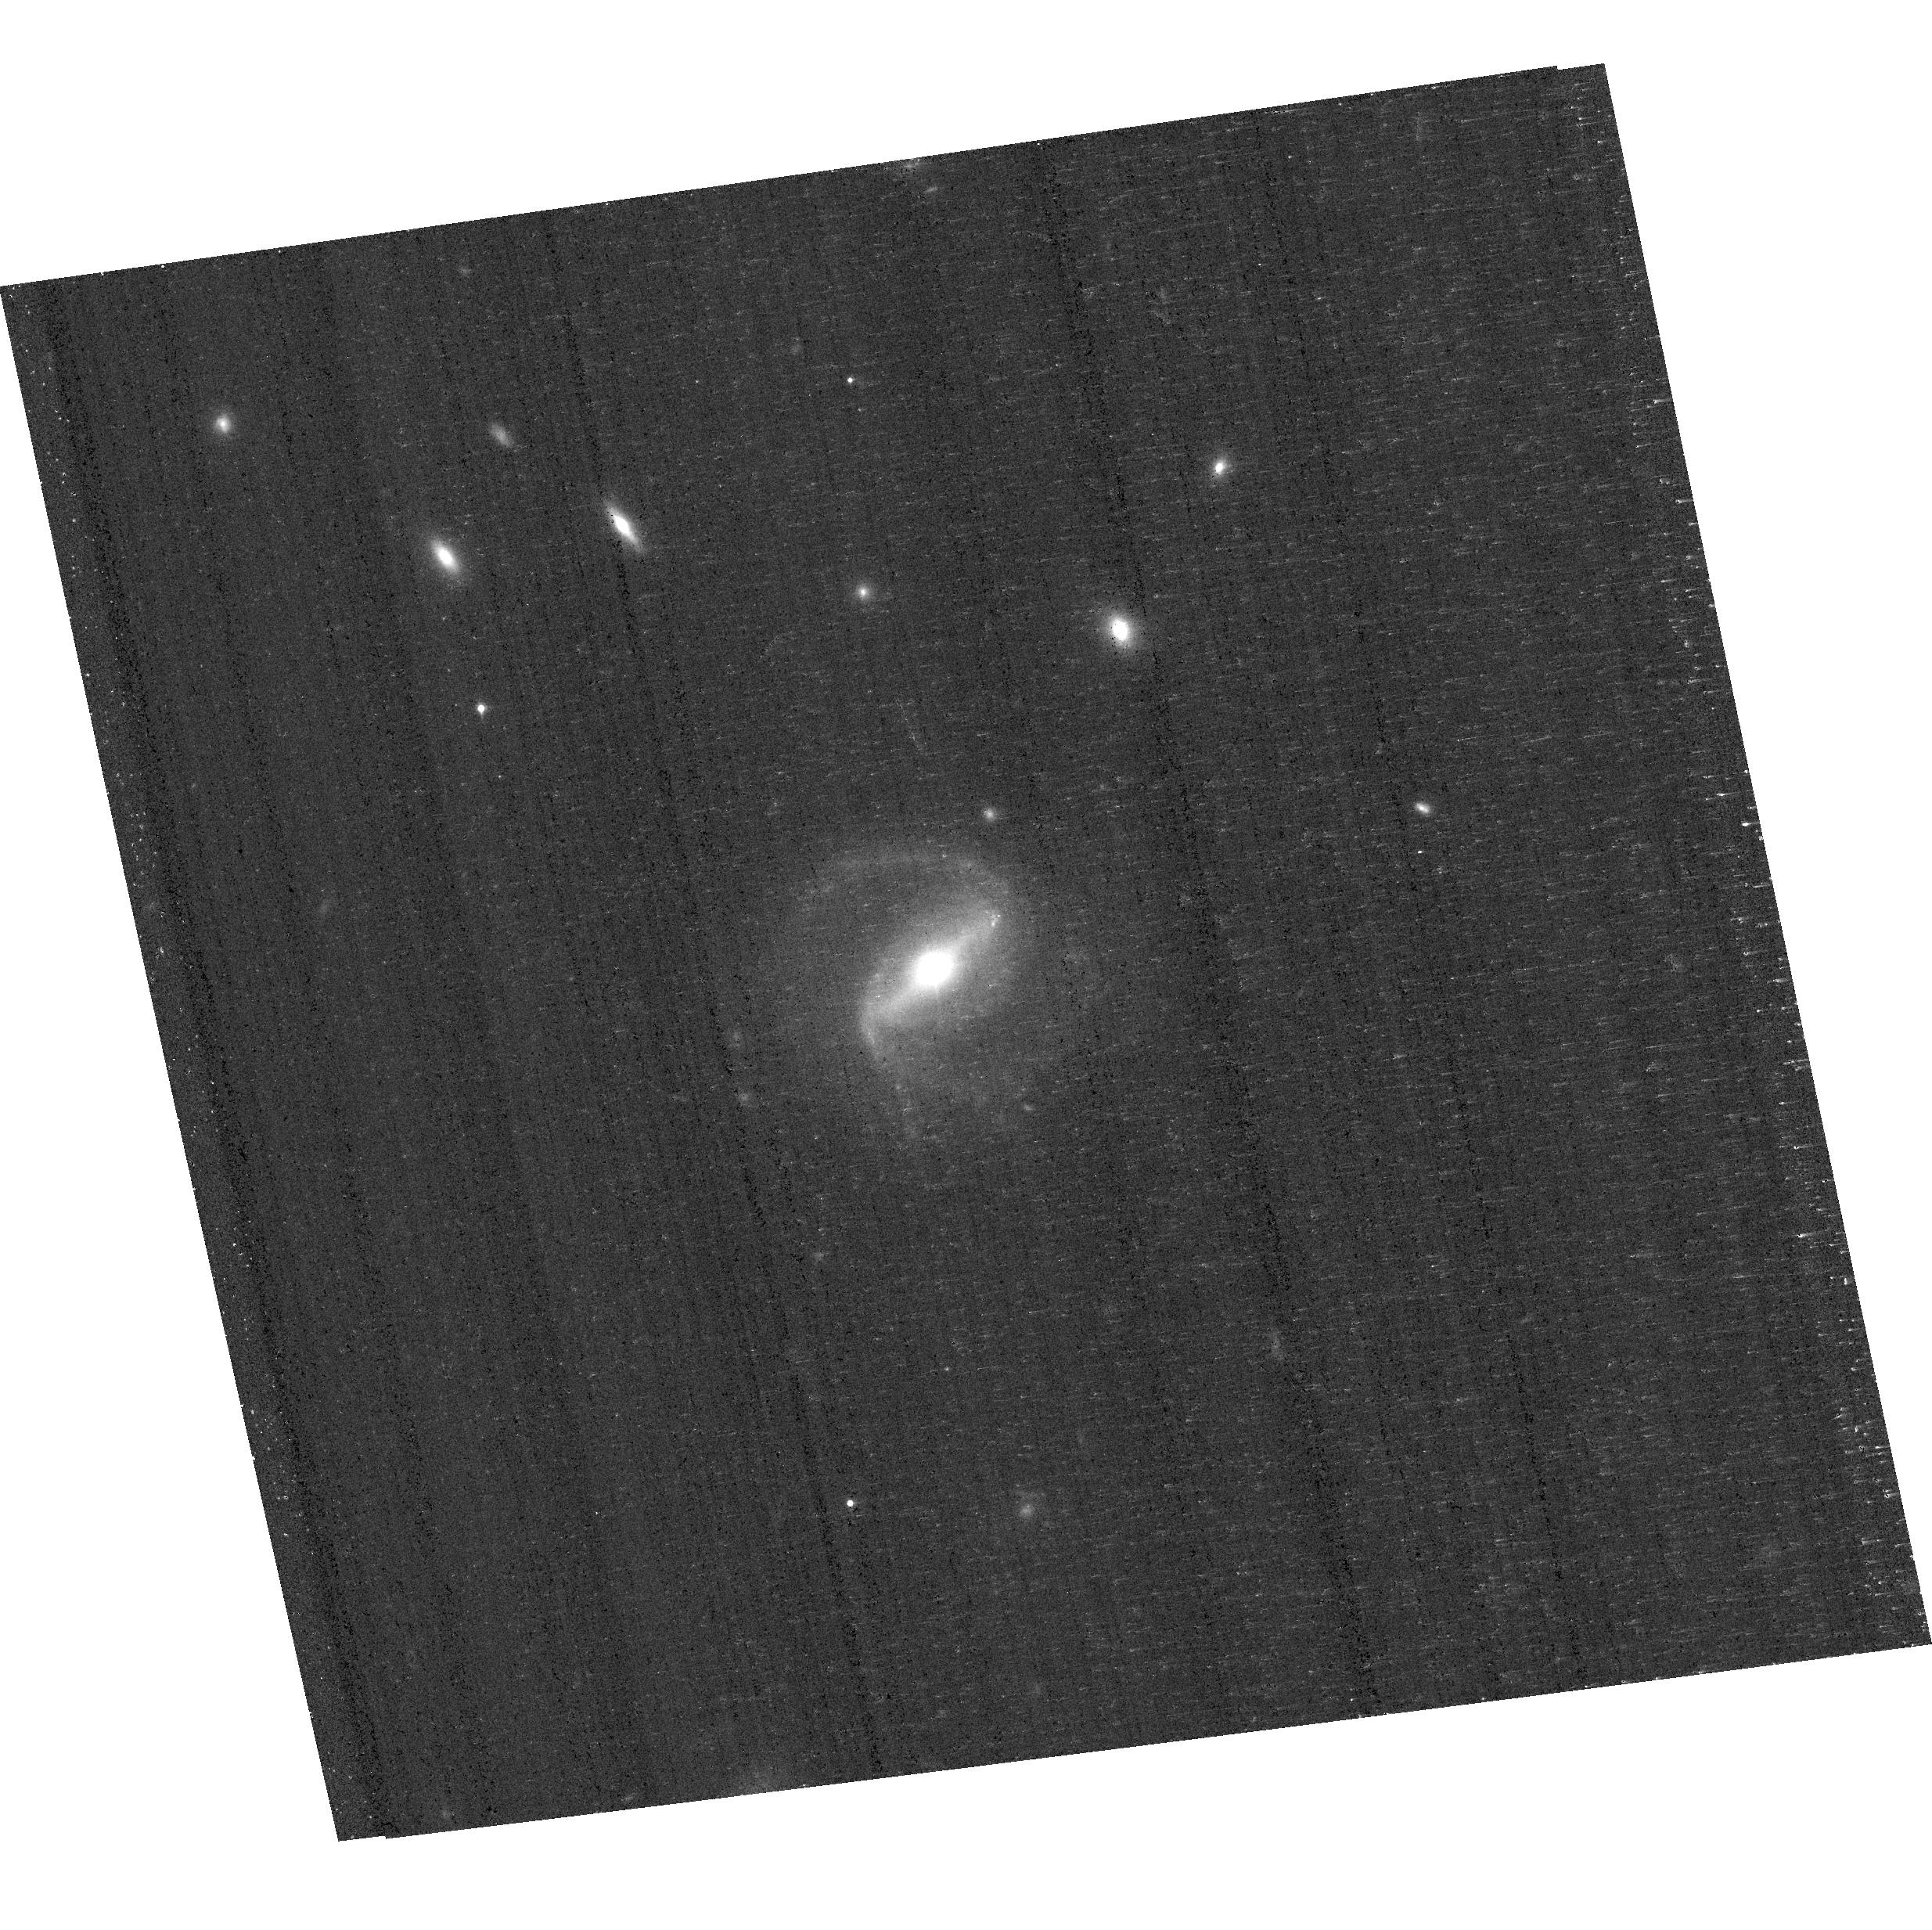
Target: 1237651190281797746
Instrument: ACS/WFC
Filter: F850LP
Exposure: 18 min
Observation ID: hst_14606_0r_acs_wfc_f850lp_jd950r

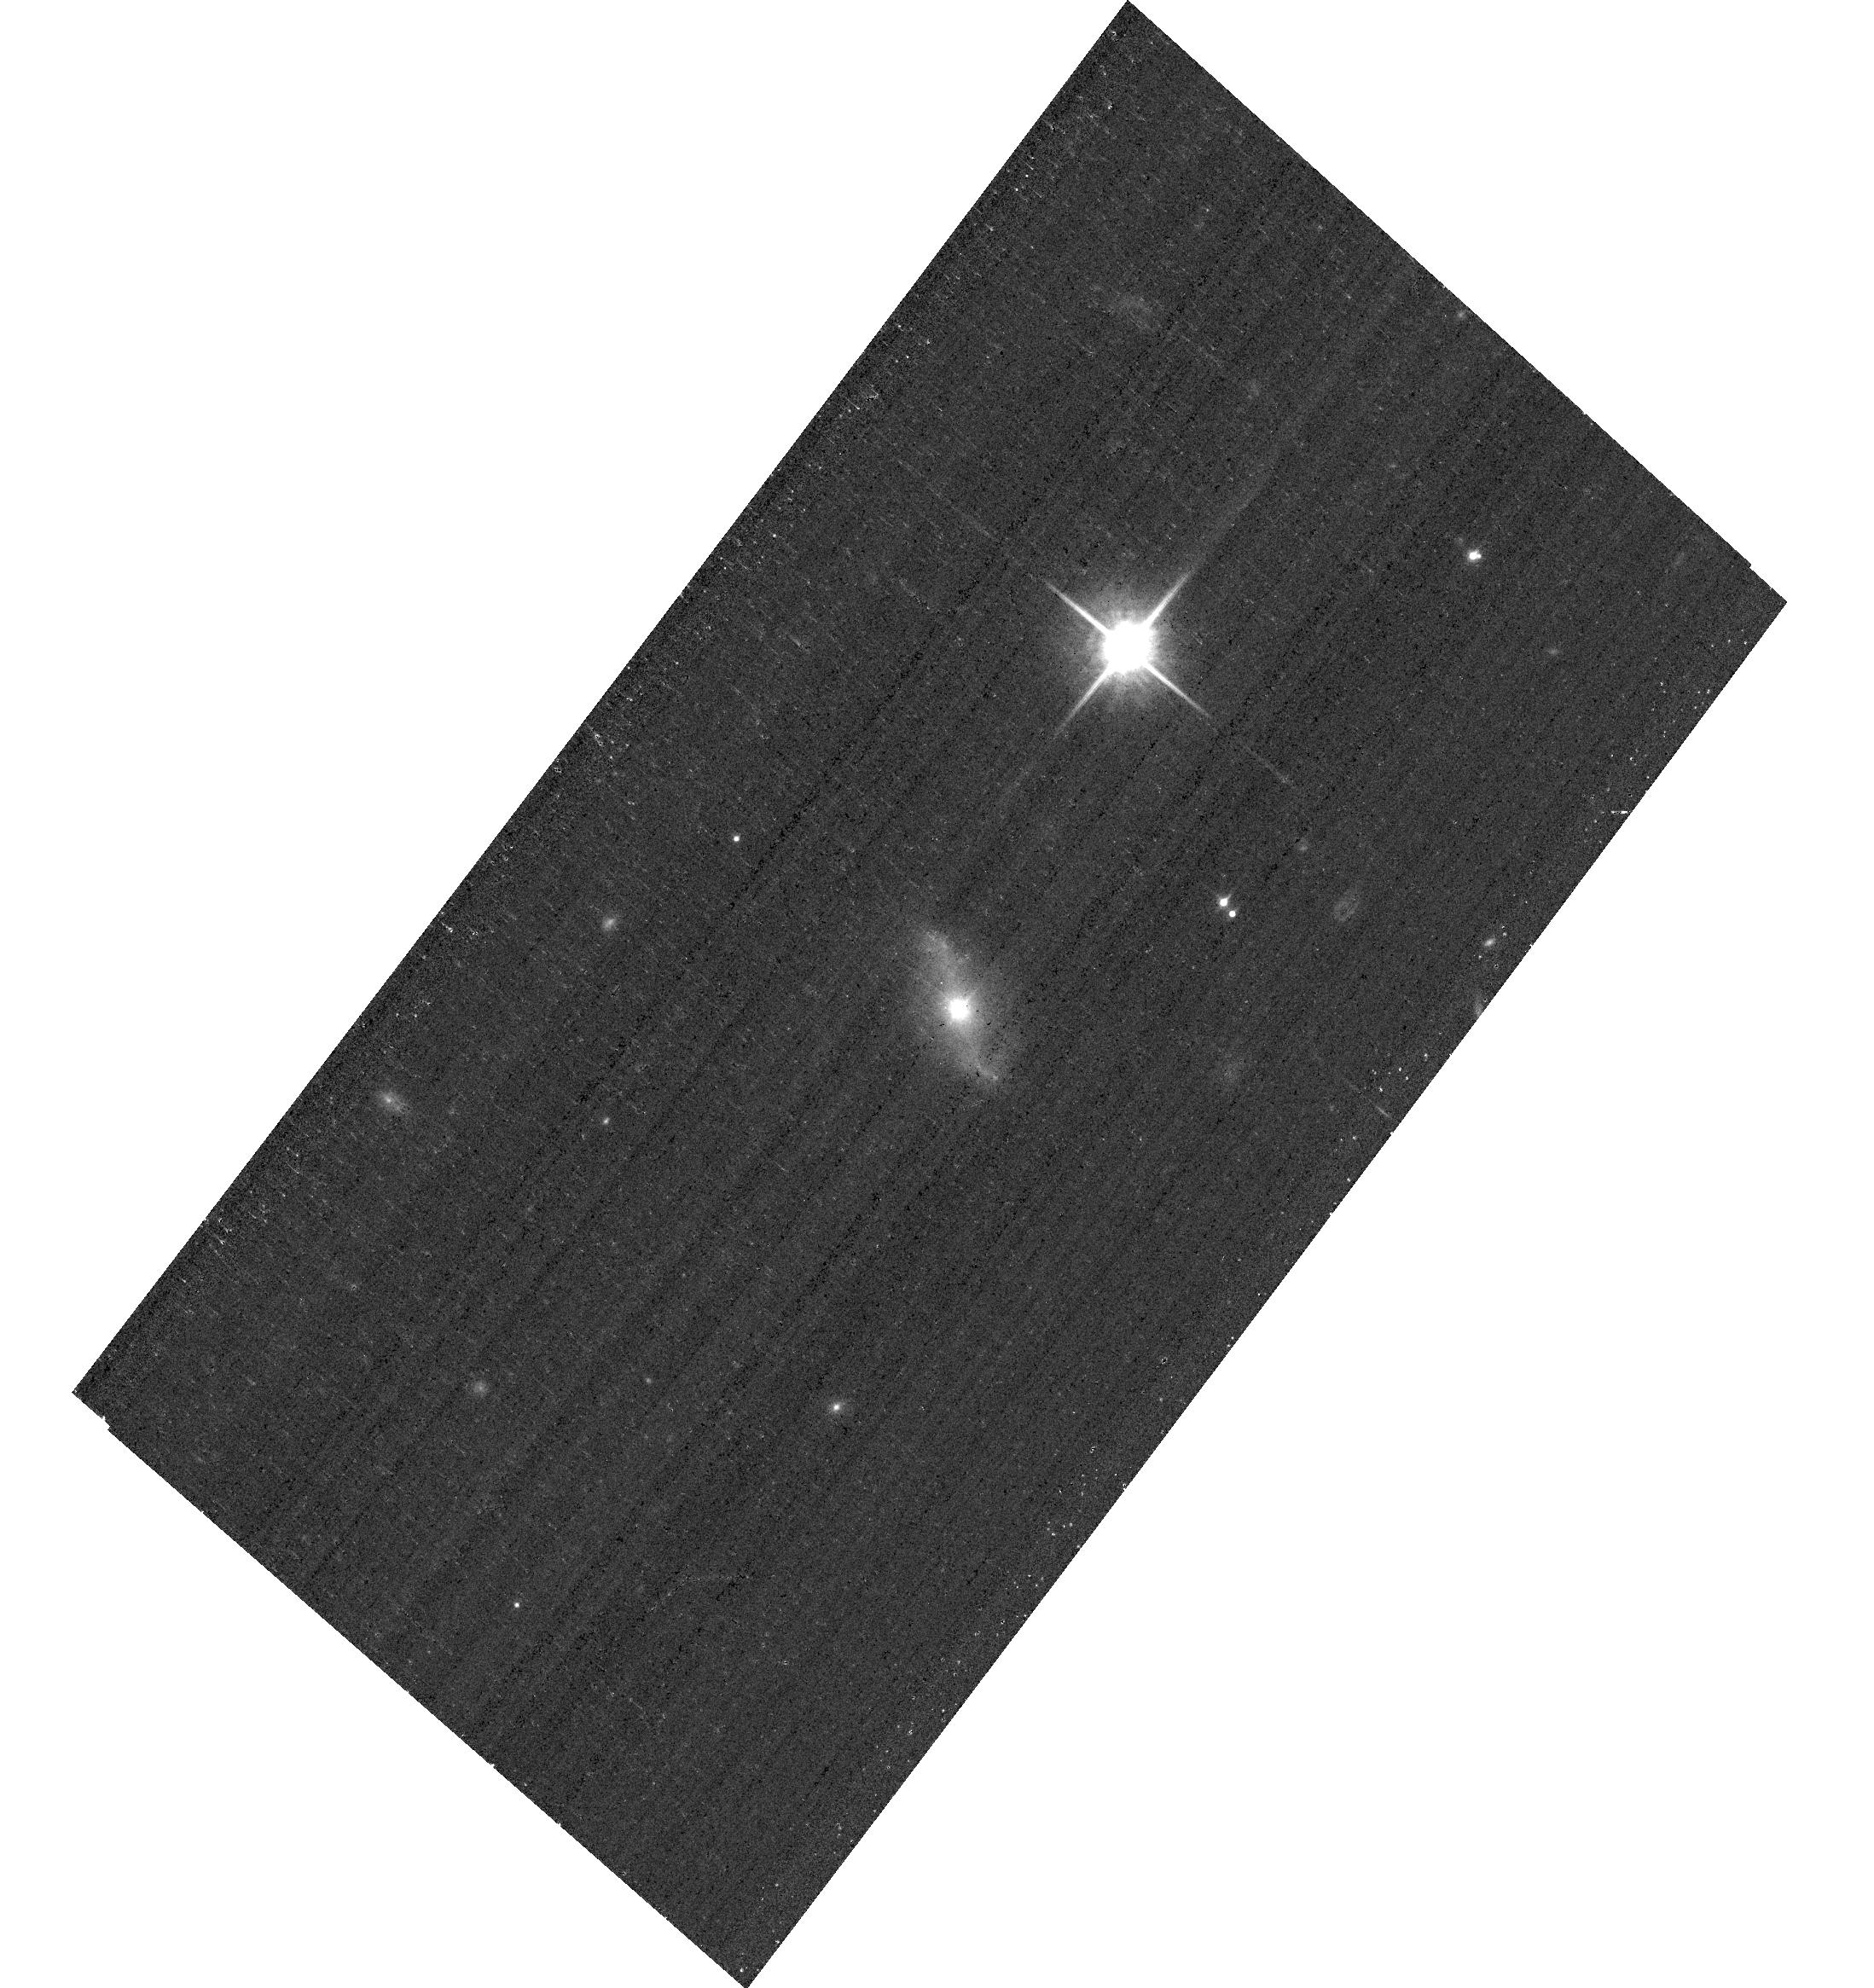
Target: 1237657630600986653
Instrument: ACS/WFC
Filter: F850LP
Exposure: 18 min
Observation ID: hst_14606_1f_acs_wfc_f850lp_jd951f

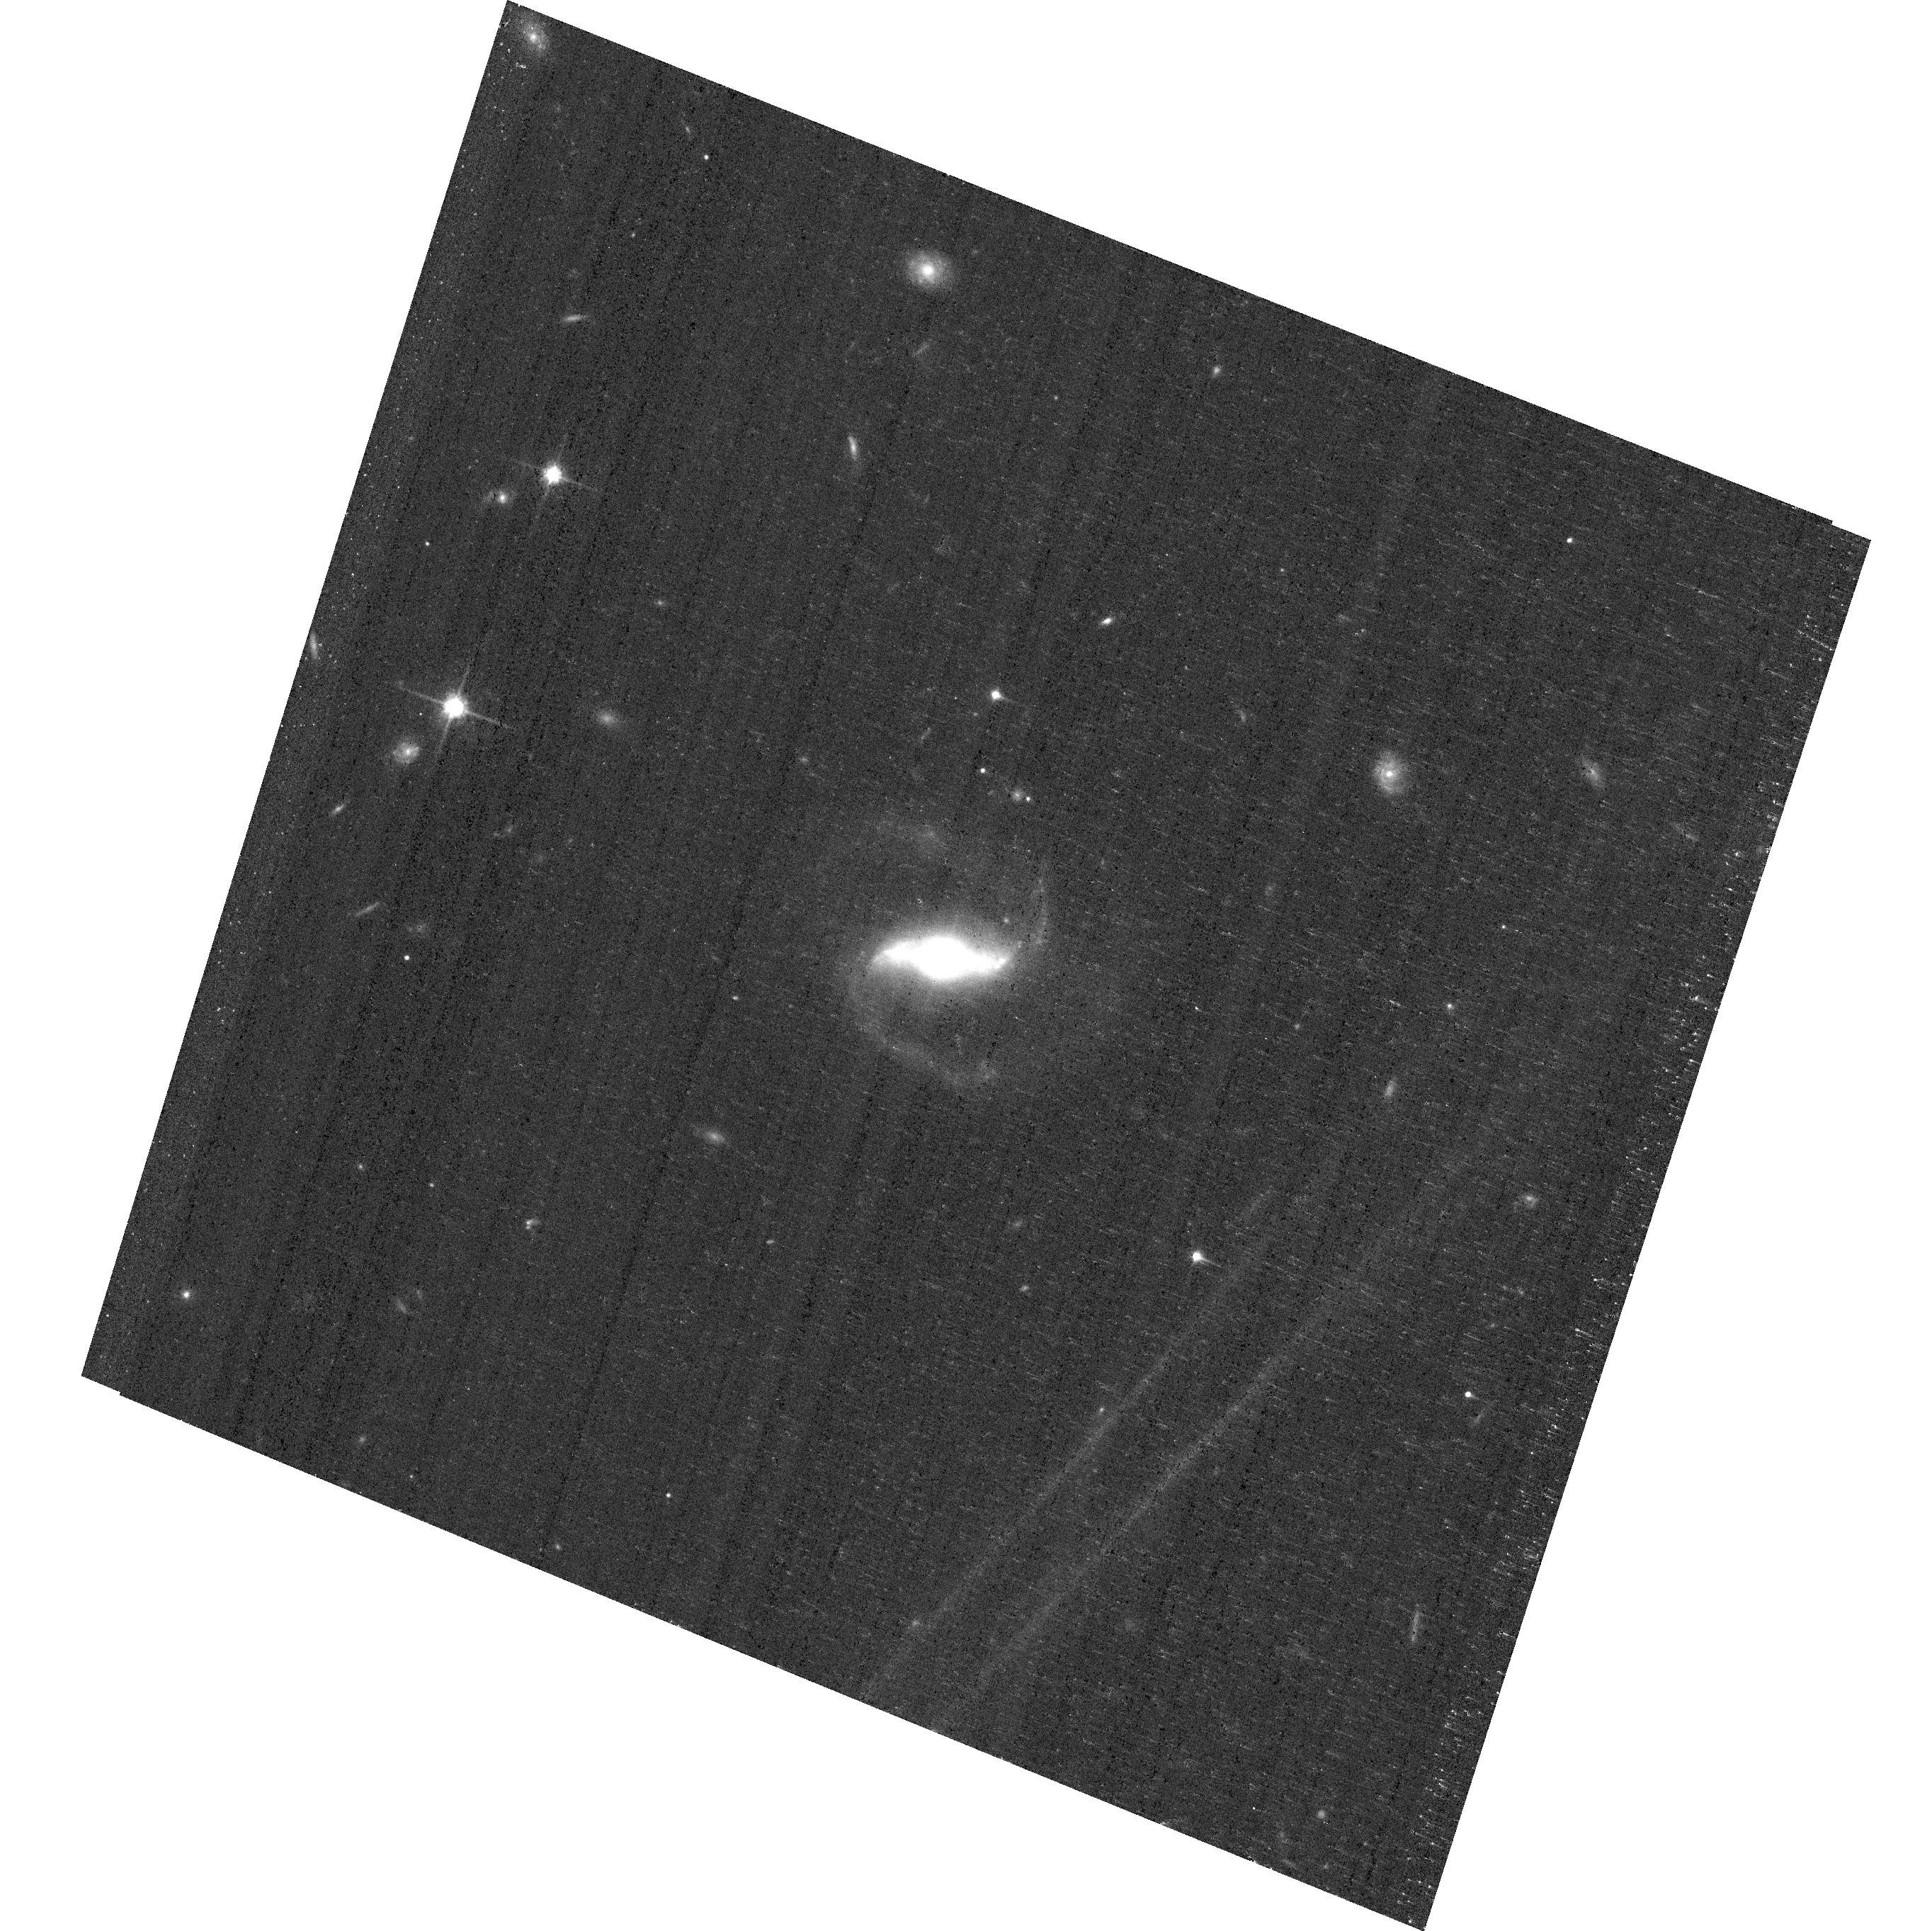
Target: 1237678859539447915
Instrument: ACS/WFC
Filter: F814W
Exposure: 18 min
Observation ID: hst_14606_37_acs_wfc_f814w_jd9537

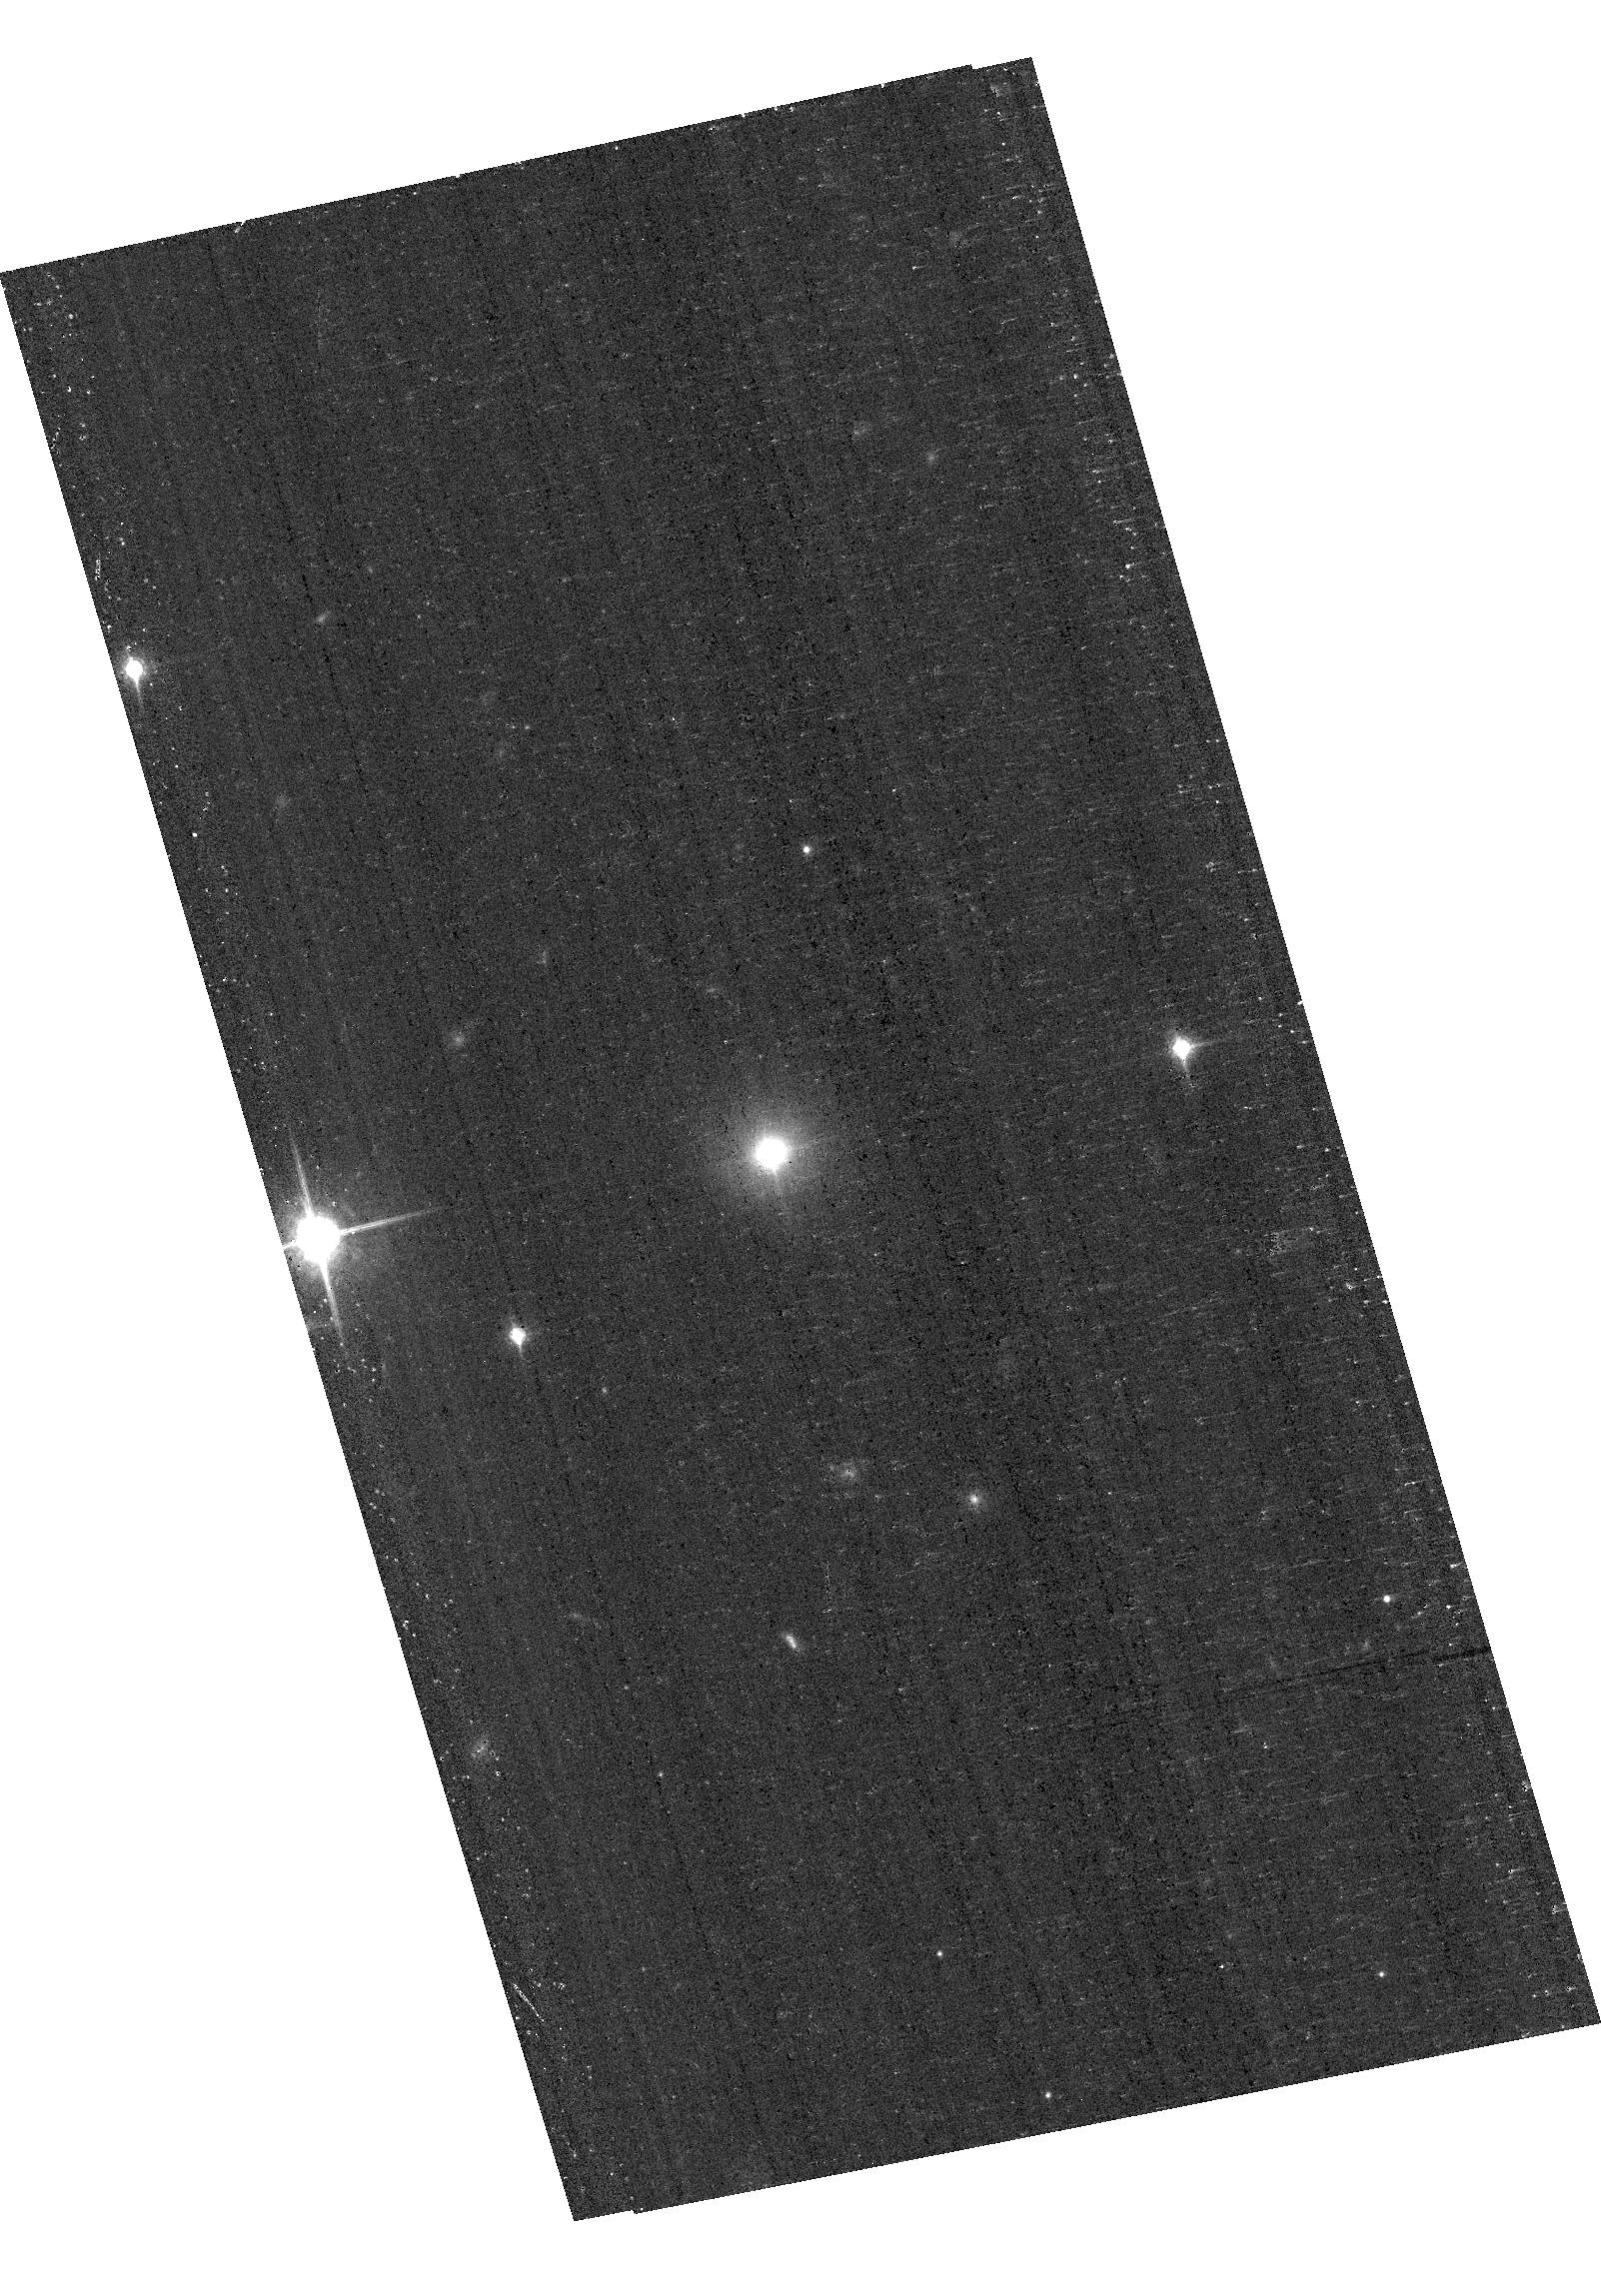
Target: 1237663788486885591
Instrument: ACS/WFC
Filter: F850LP
Exposure: 18 min
Observation ID: hst_14606_0m_acs_wfc_f850lp_jd950m

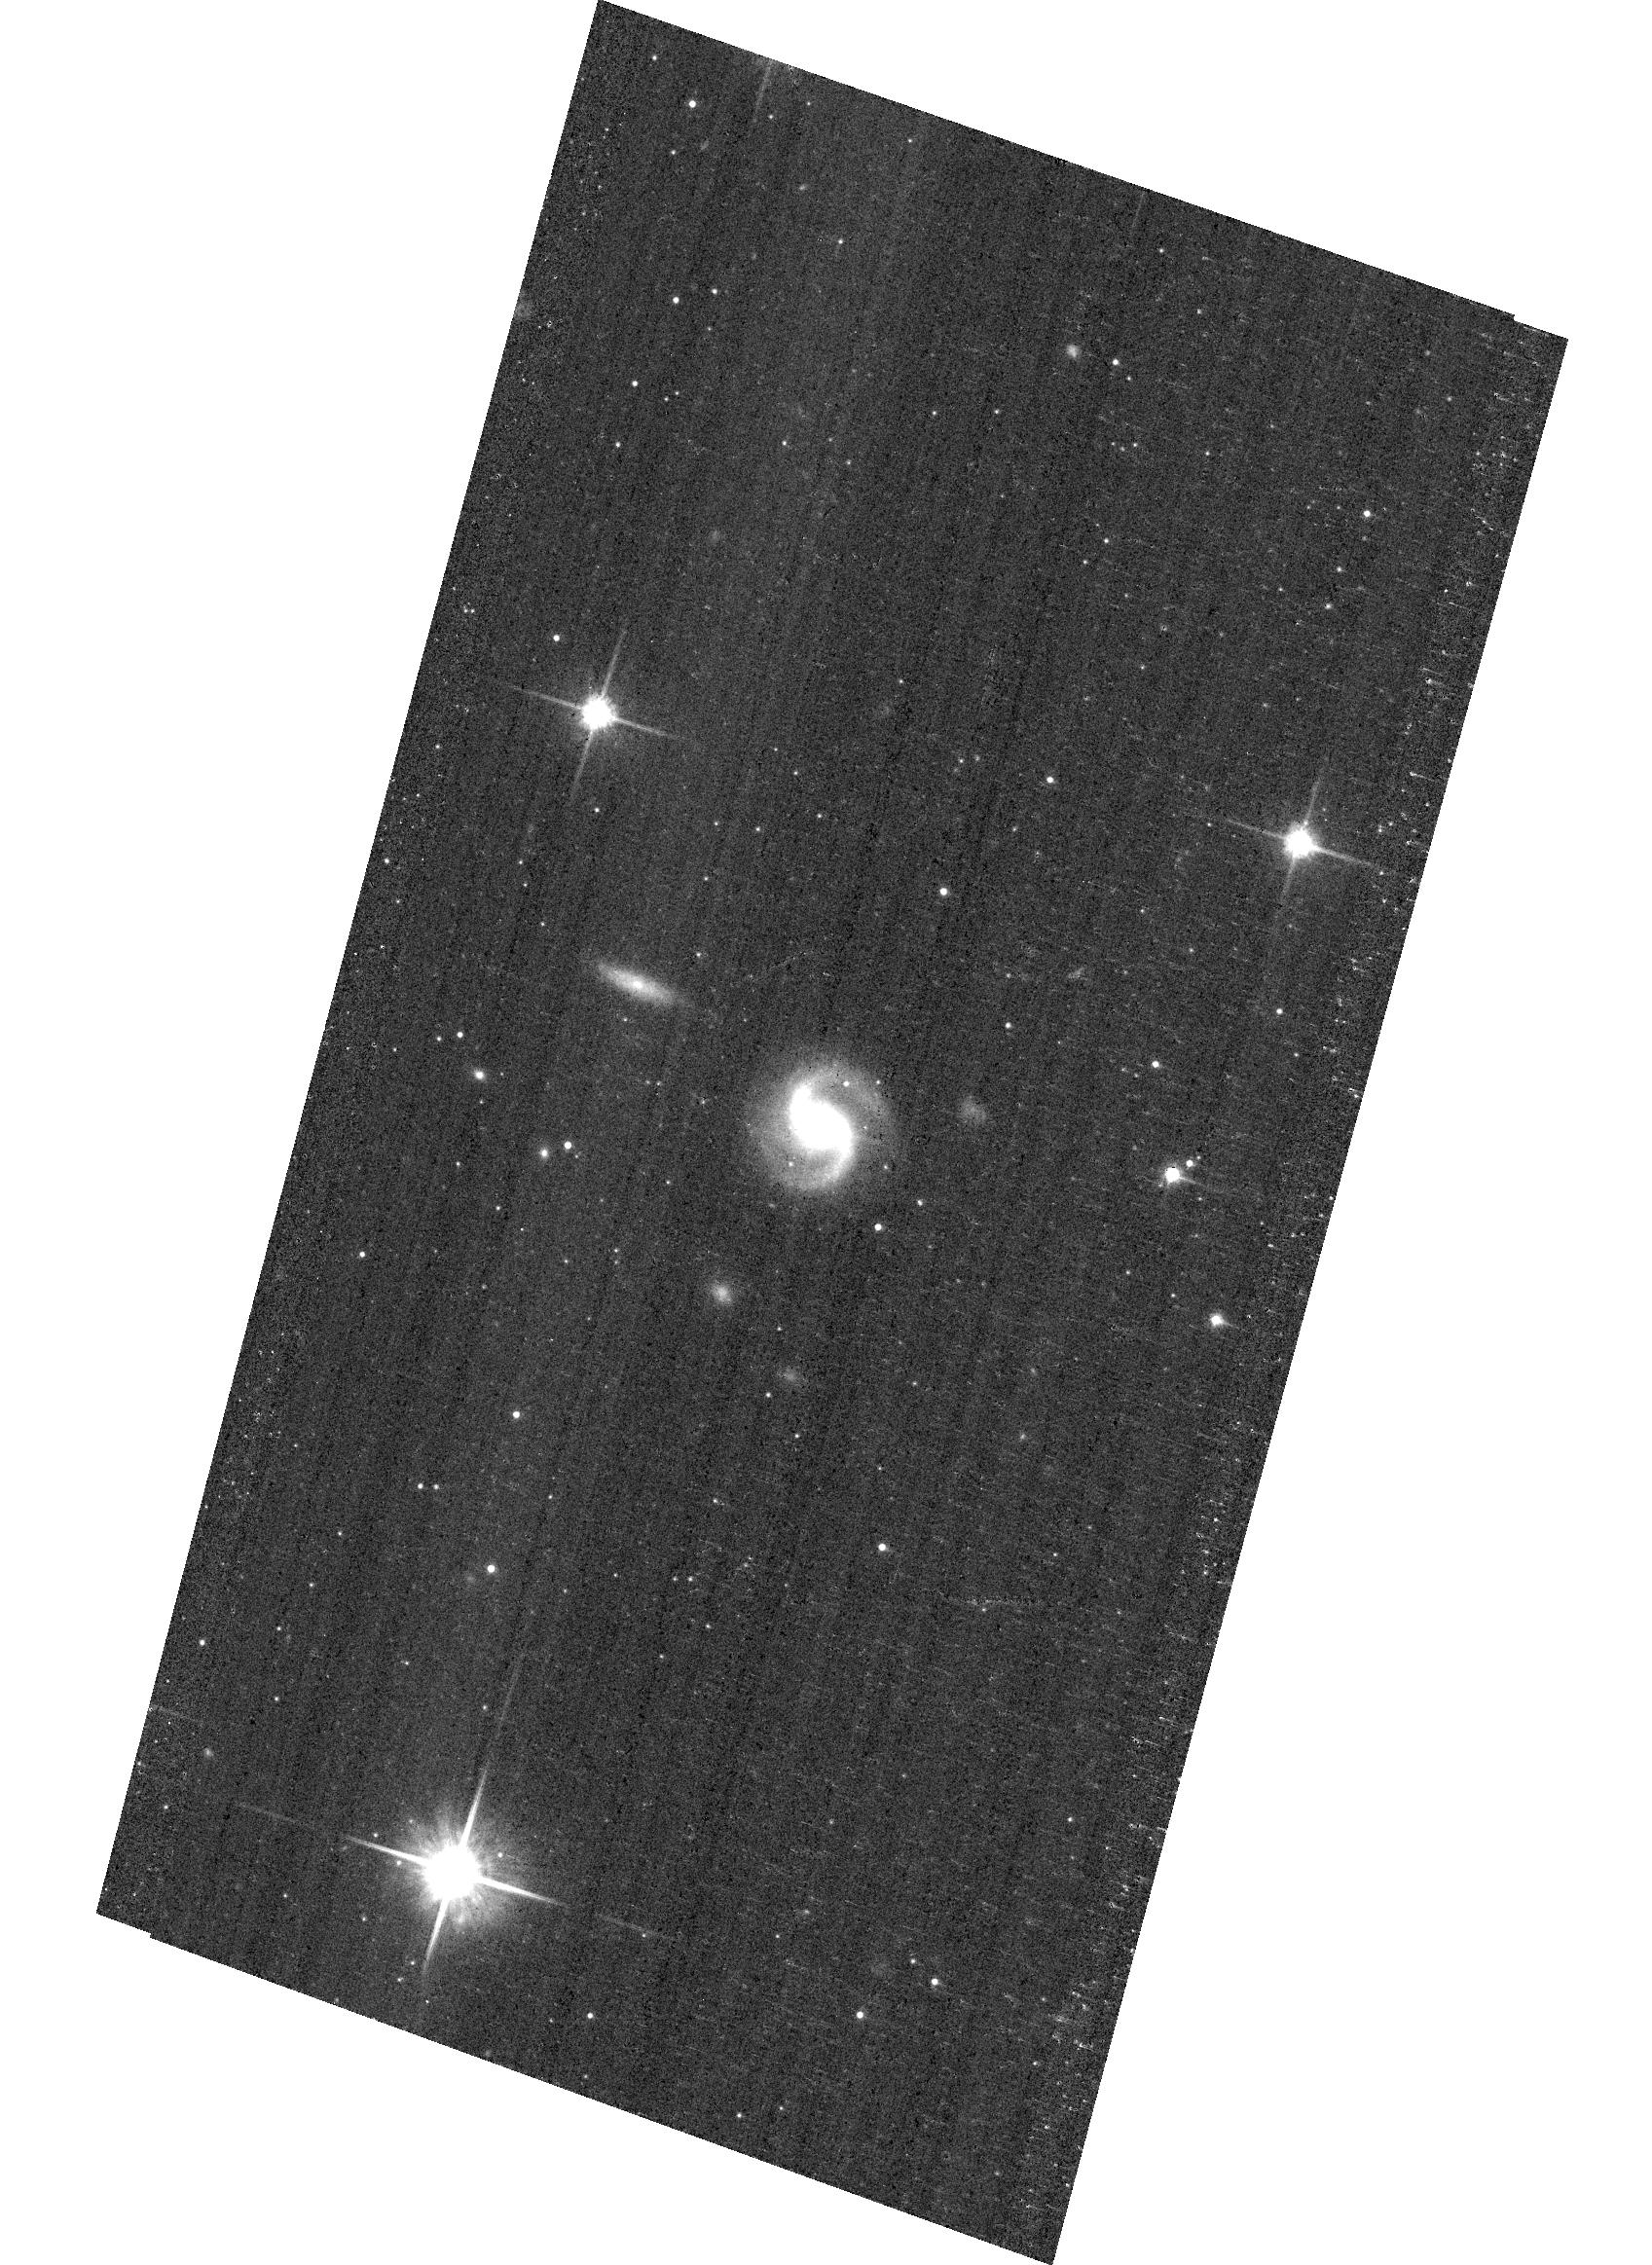
Target: 1237659935903056079
Instrument: ACS/WFC
Filter: F814W
Exposure: 12 min
Observation ID: hst_14606_06_acs_wfc_f814w_jd9506

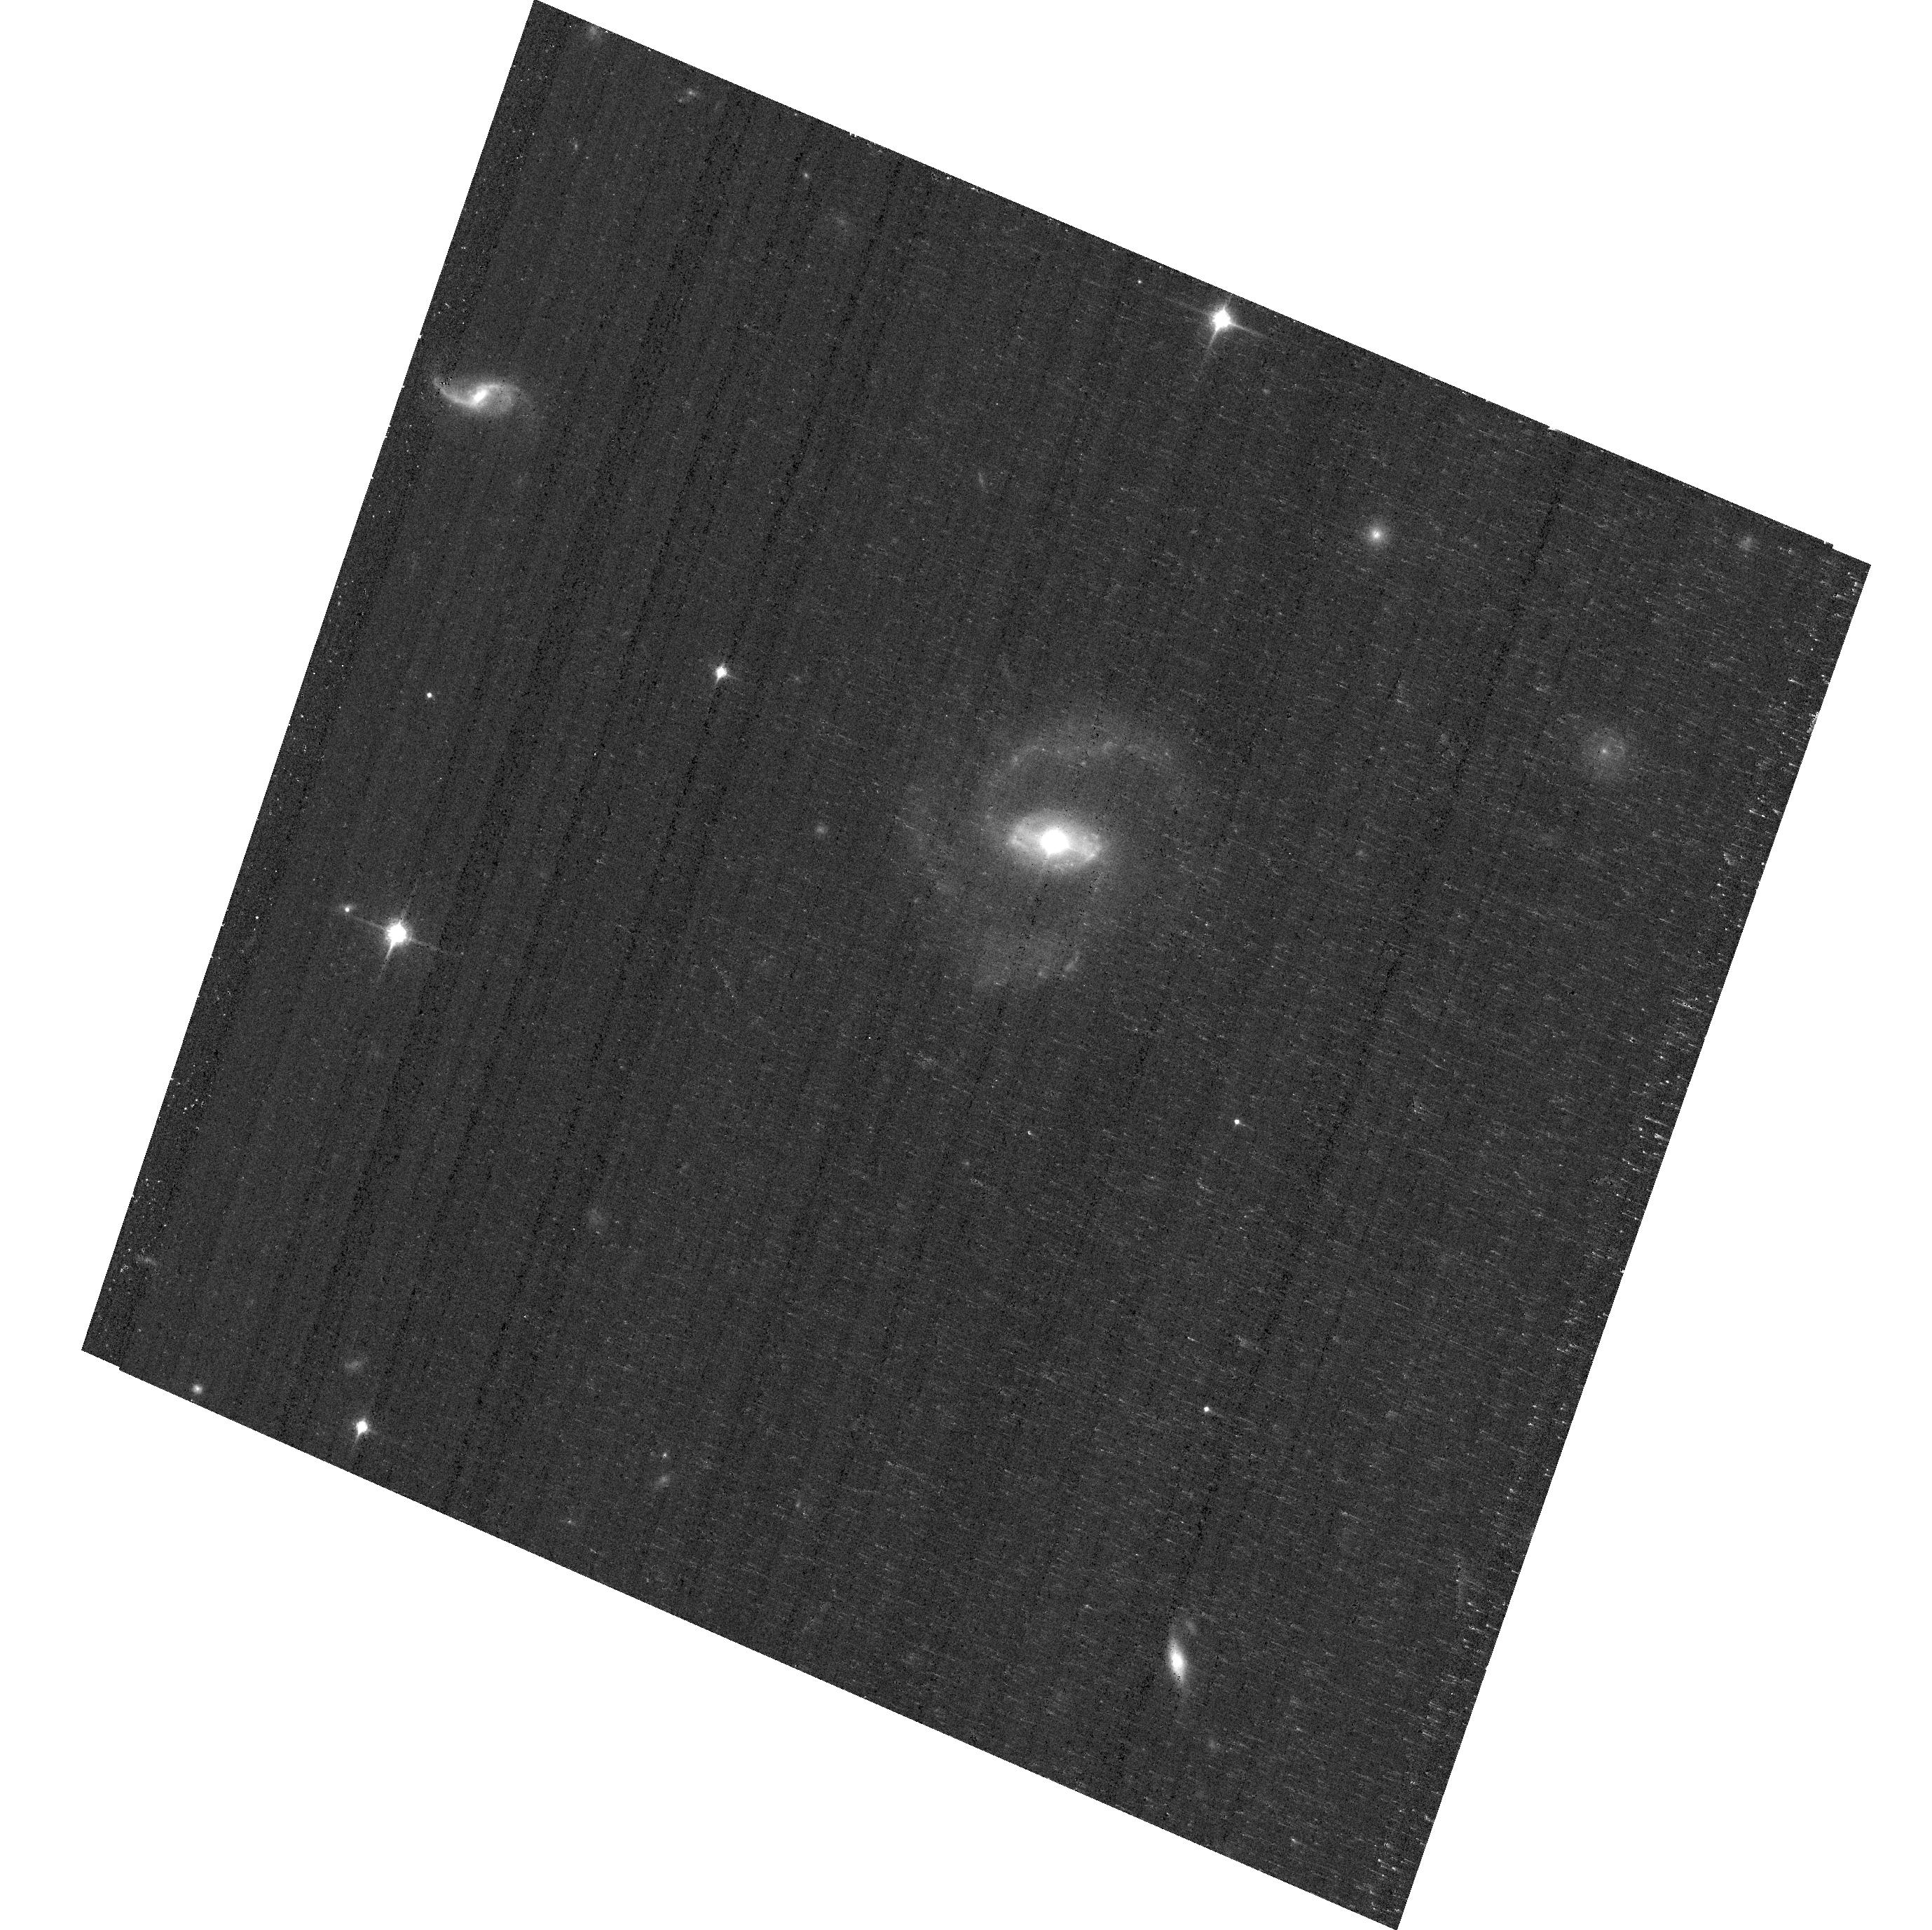
Target: 1237680071783612535
Instrument: ACS/WFC
Filter: F850LP
Exposure: 18 min
Observation ID: hst_14606_08_acs_wfc_f850lp_jd9508

Secular Black Hole Growth and Feedback in Merger-Free Galaxies (PI: Simmons, Brooke Devlin)

We will measure the merger-free galaxy-black hole mass relation for the first time, using a unique, newly-discovered sample of luminous active galactic nuclei (AGN) hosted in galaxies that have not grown via mergers. Our preliminary study has shown that supermassive black holes (SMBHs) in bulgeless galaxies -- i.e., galaxies that have never undergone a significant merger -- can have substantial growth: bulges are not required for the formation and growth of SMBHs. The proposed targets are broad-line AGN with black hole masses spanning a wide mass range (1e6 to >1e9 M_Sun) and hosted in strongly disk dominated galaxies (>80% light from a disk). This sample is an ideal laboratory for understanding merger-free black hole growth and its feedback on the host galaxy. HST imaging will allow us to disentangle bright nuclear emission from host galaxy, measure bulge type and strength, and identify bulgeless galaxies that have evolved under purely secular conditions. In addition, we will determine whether merger-free galaxies lie on the same SMBH-galaxy relation as galaxies with substantial past mergers, or whether merger-free growth results in a separate relation. The answer to this question has profound consequences for the role of baryon dynamics in driving black hole-galaxy co-evolution.